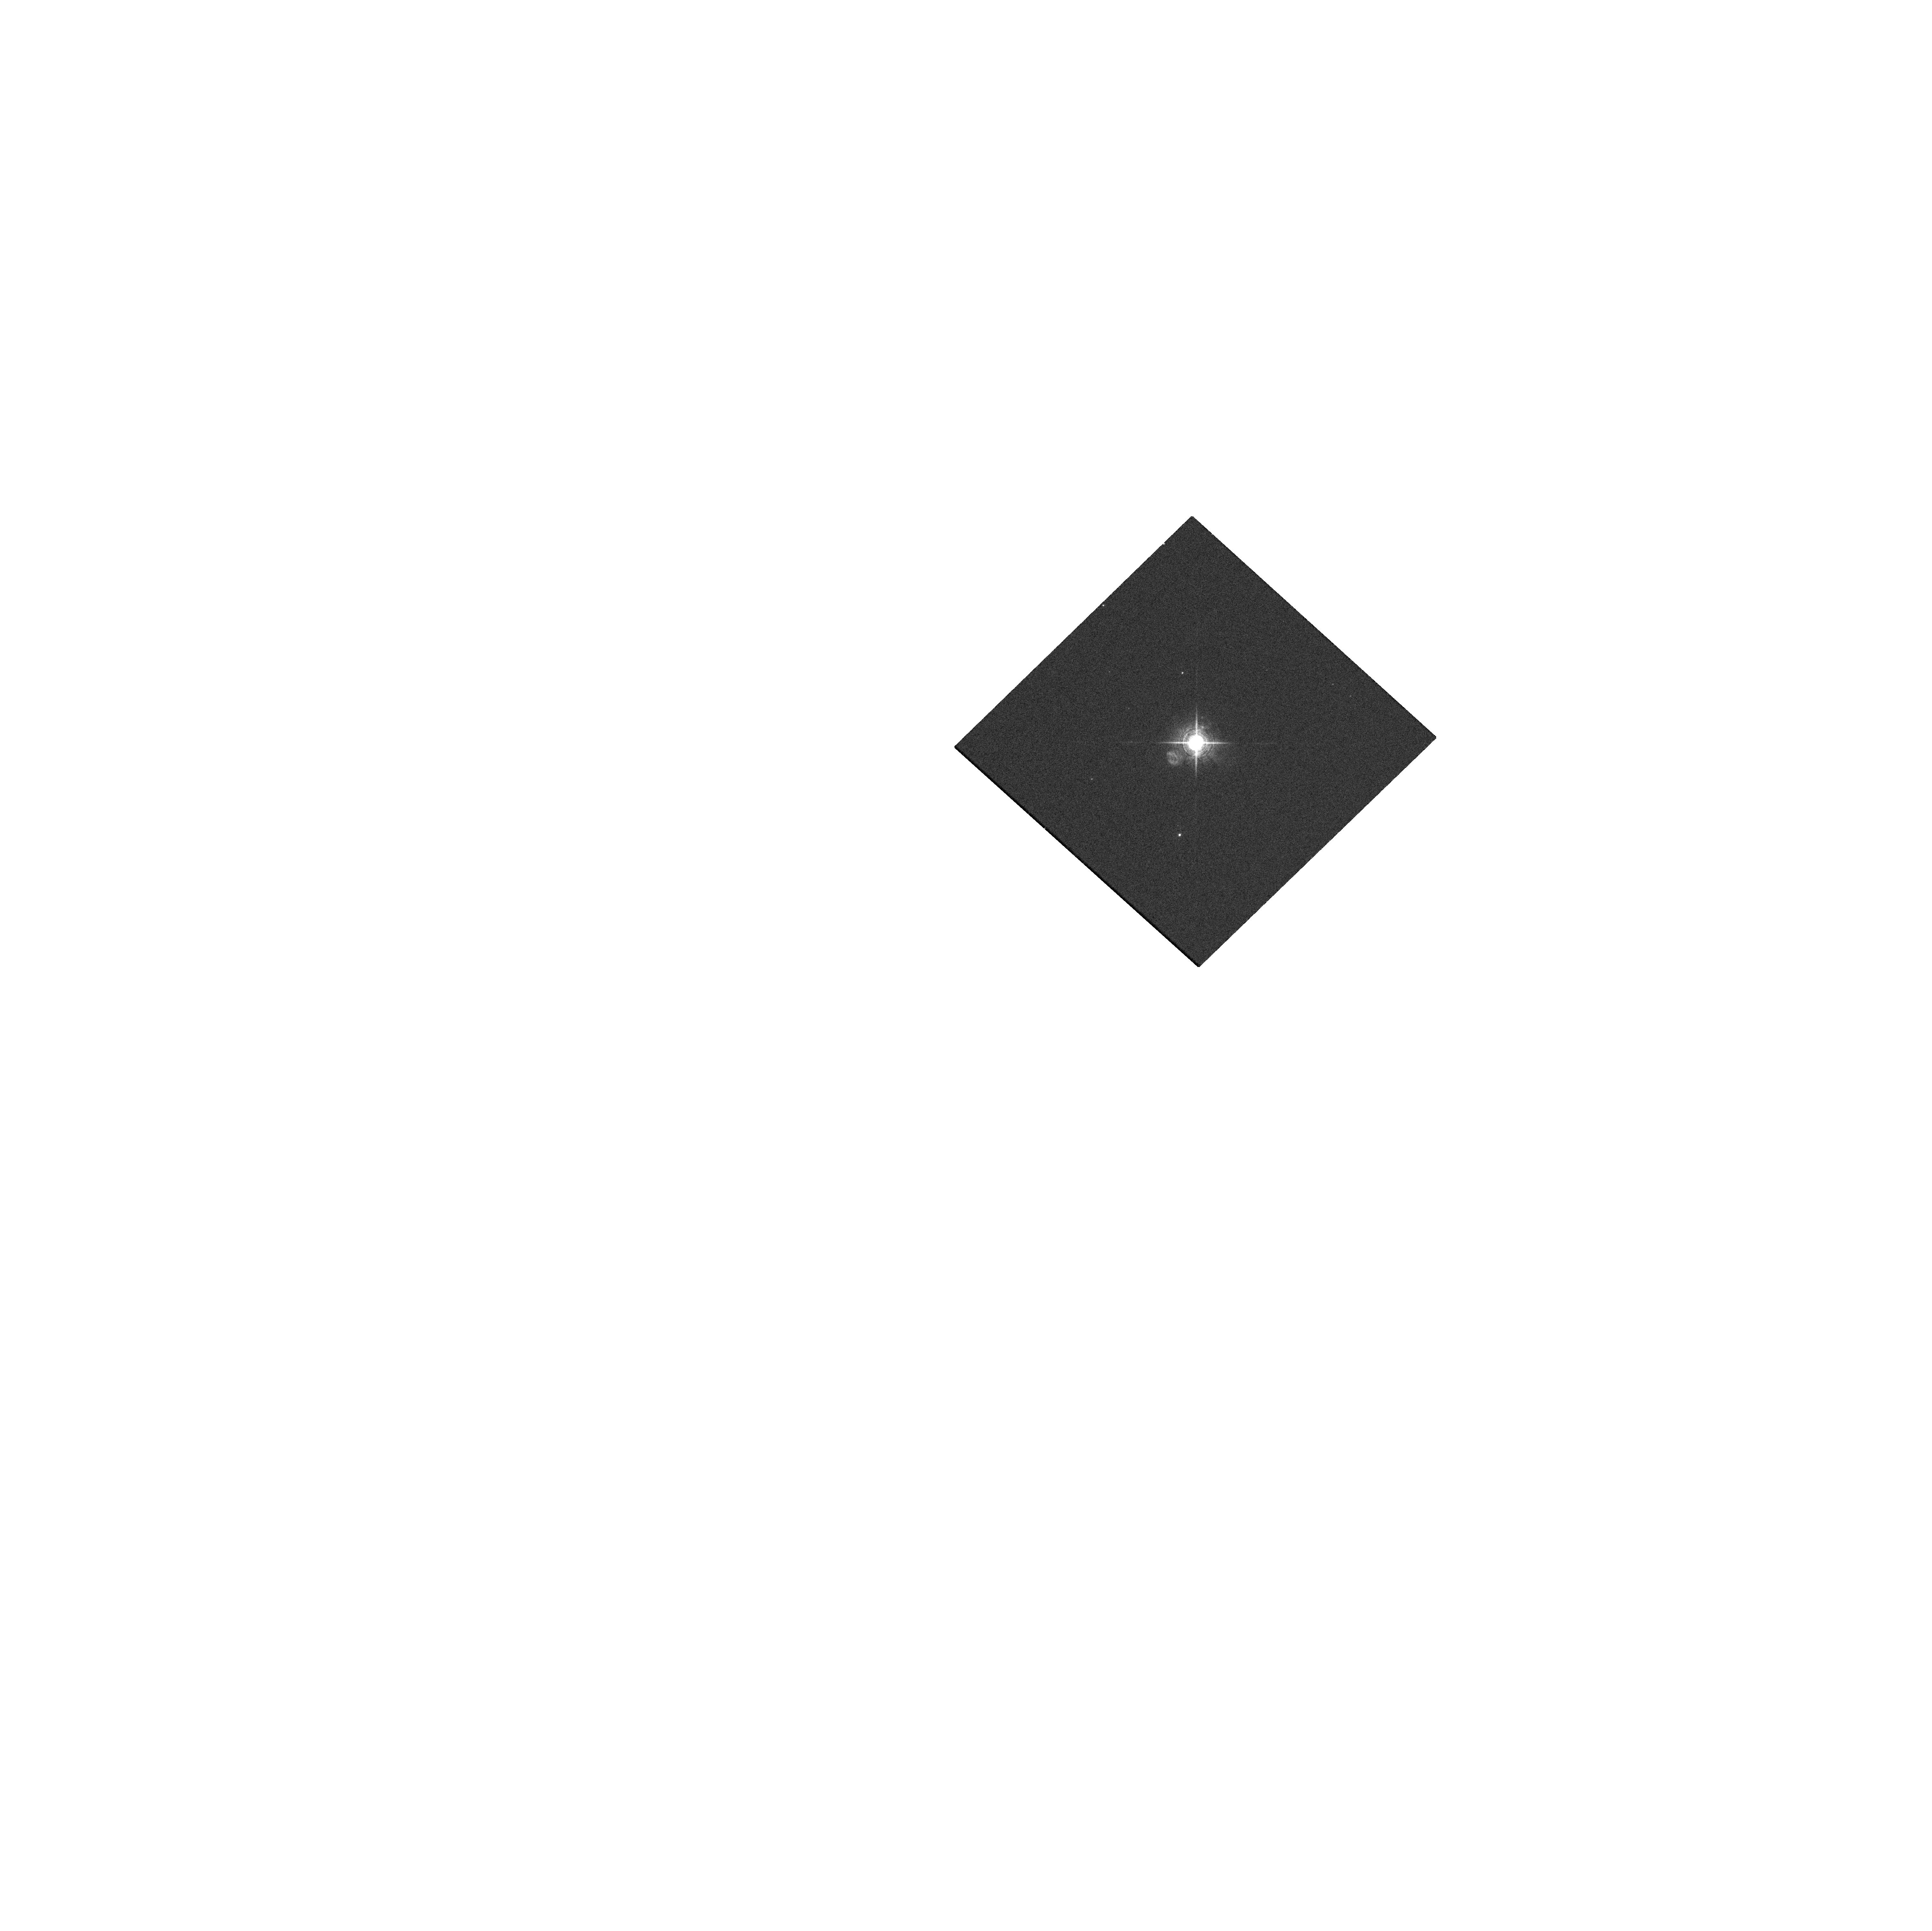
Target: HM-SGE. Instrument: WFC3/UVIS. Filter: F656N. Exposure: 1 min. Observation ID: hst_16492_01_wfc3_uvis_f656n_iej501

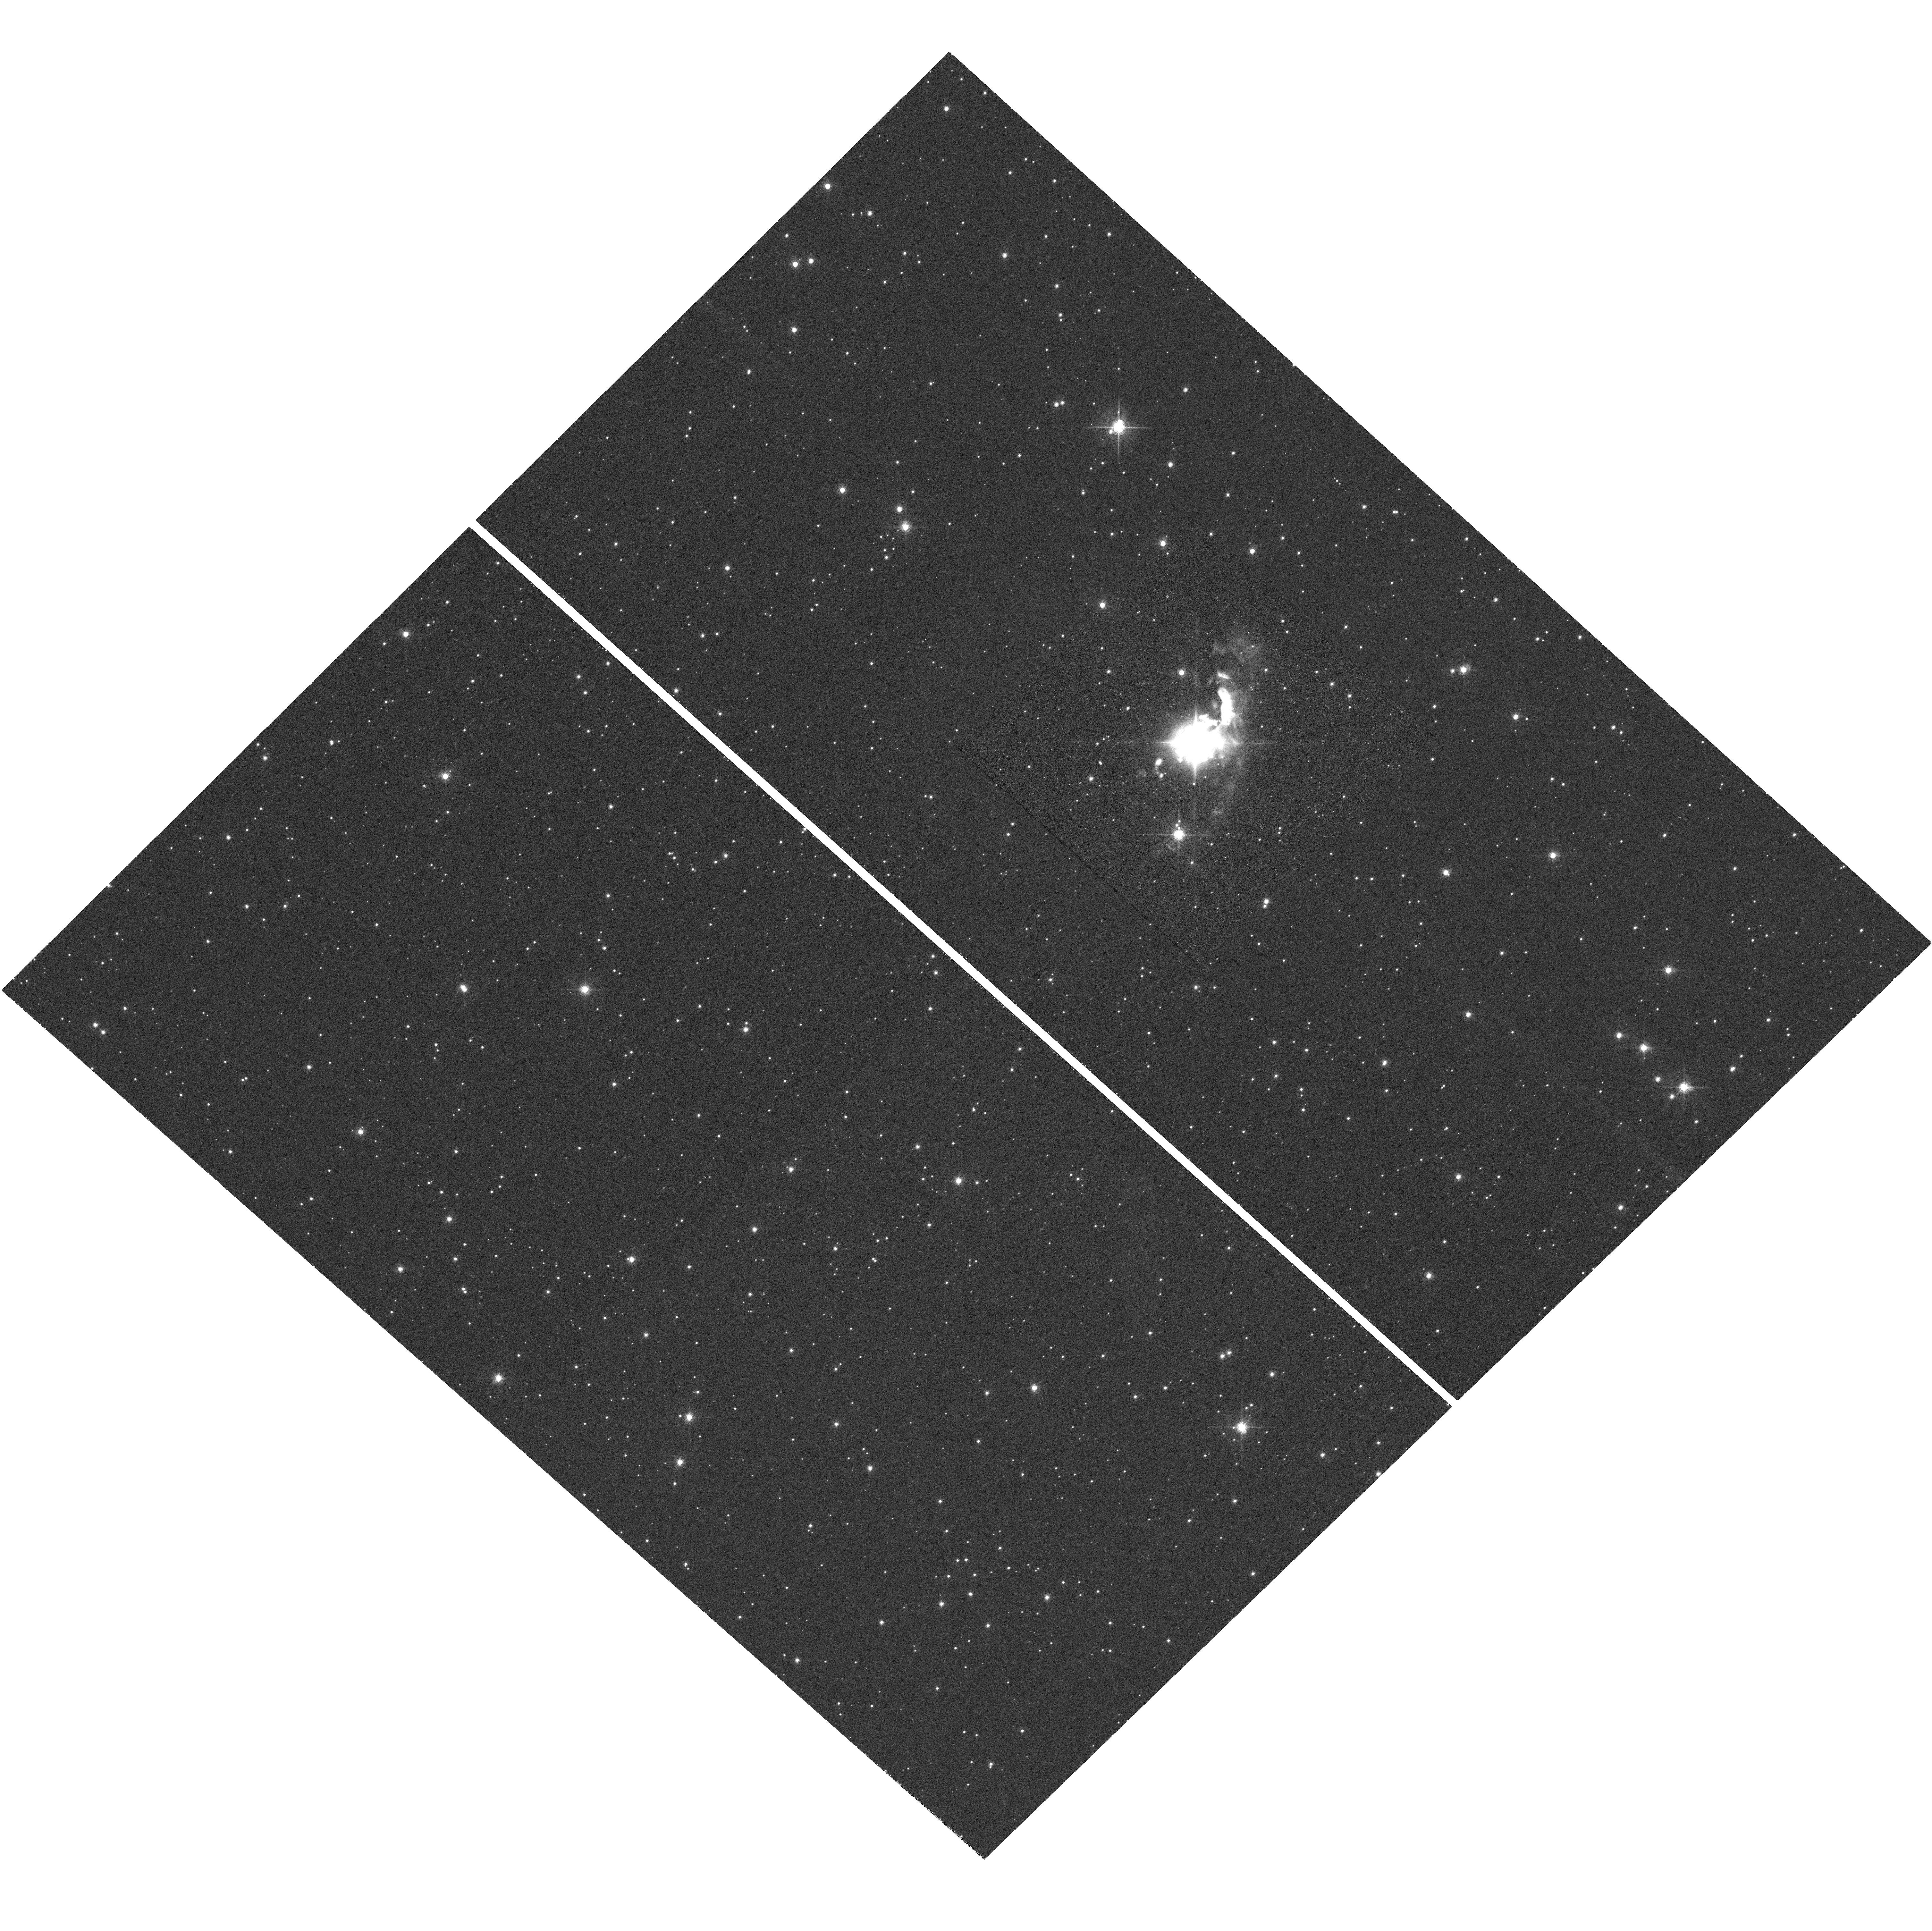
Target: HM-SGE. Instrument: WFC3/UVIS. Filter: F658N. Exposure: 1.1 h. Observation ID: hst_16492_01_wfc3_uvis_f658n_iej501

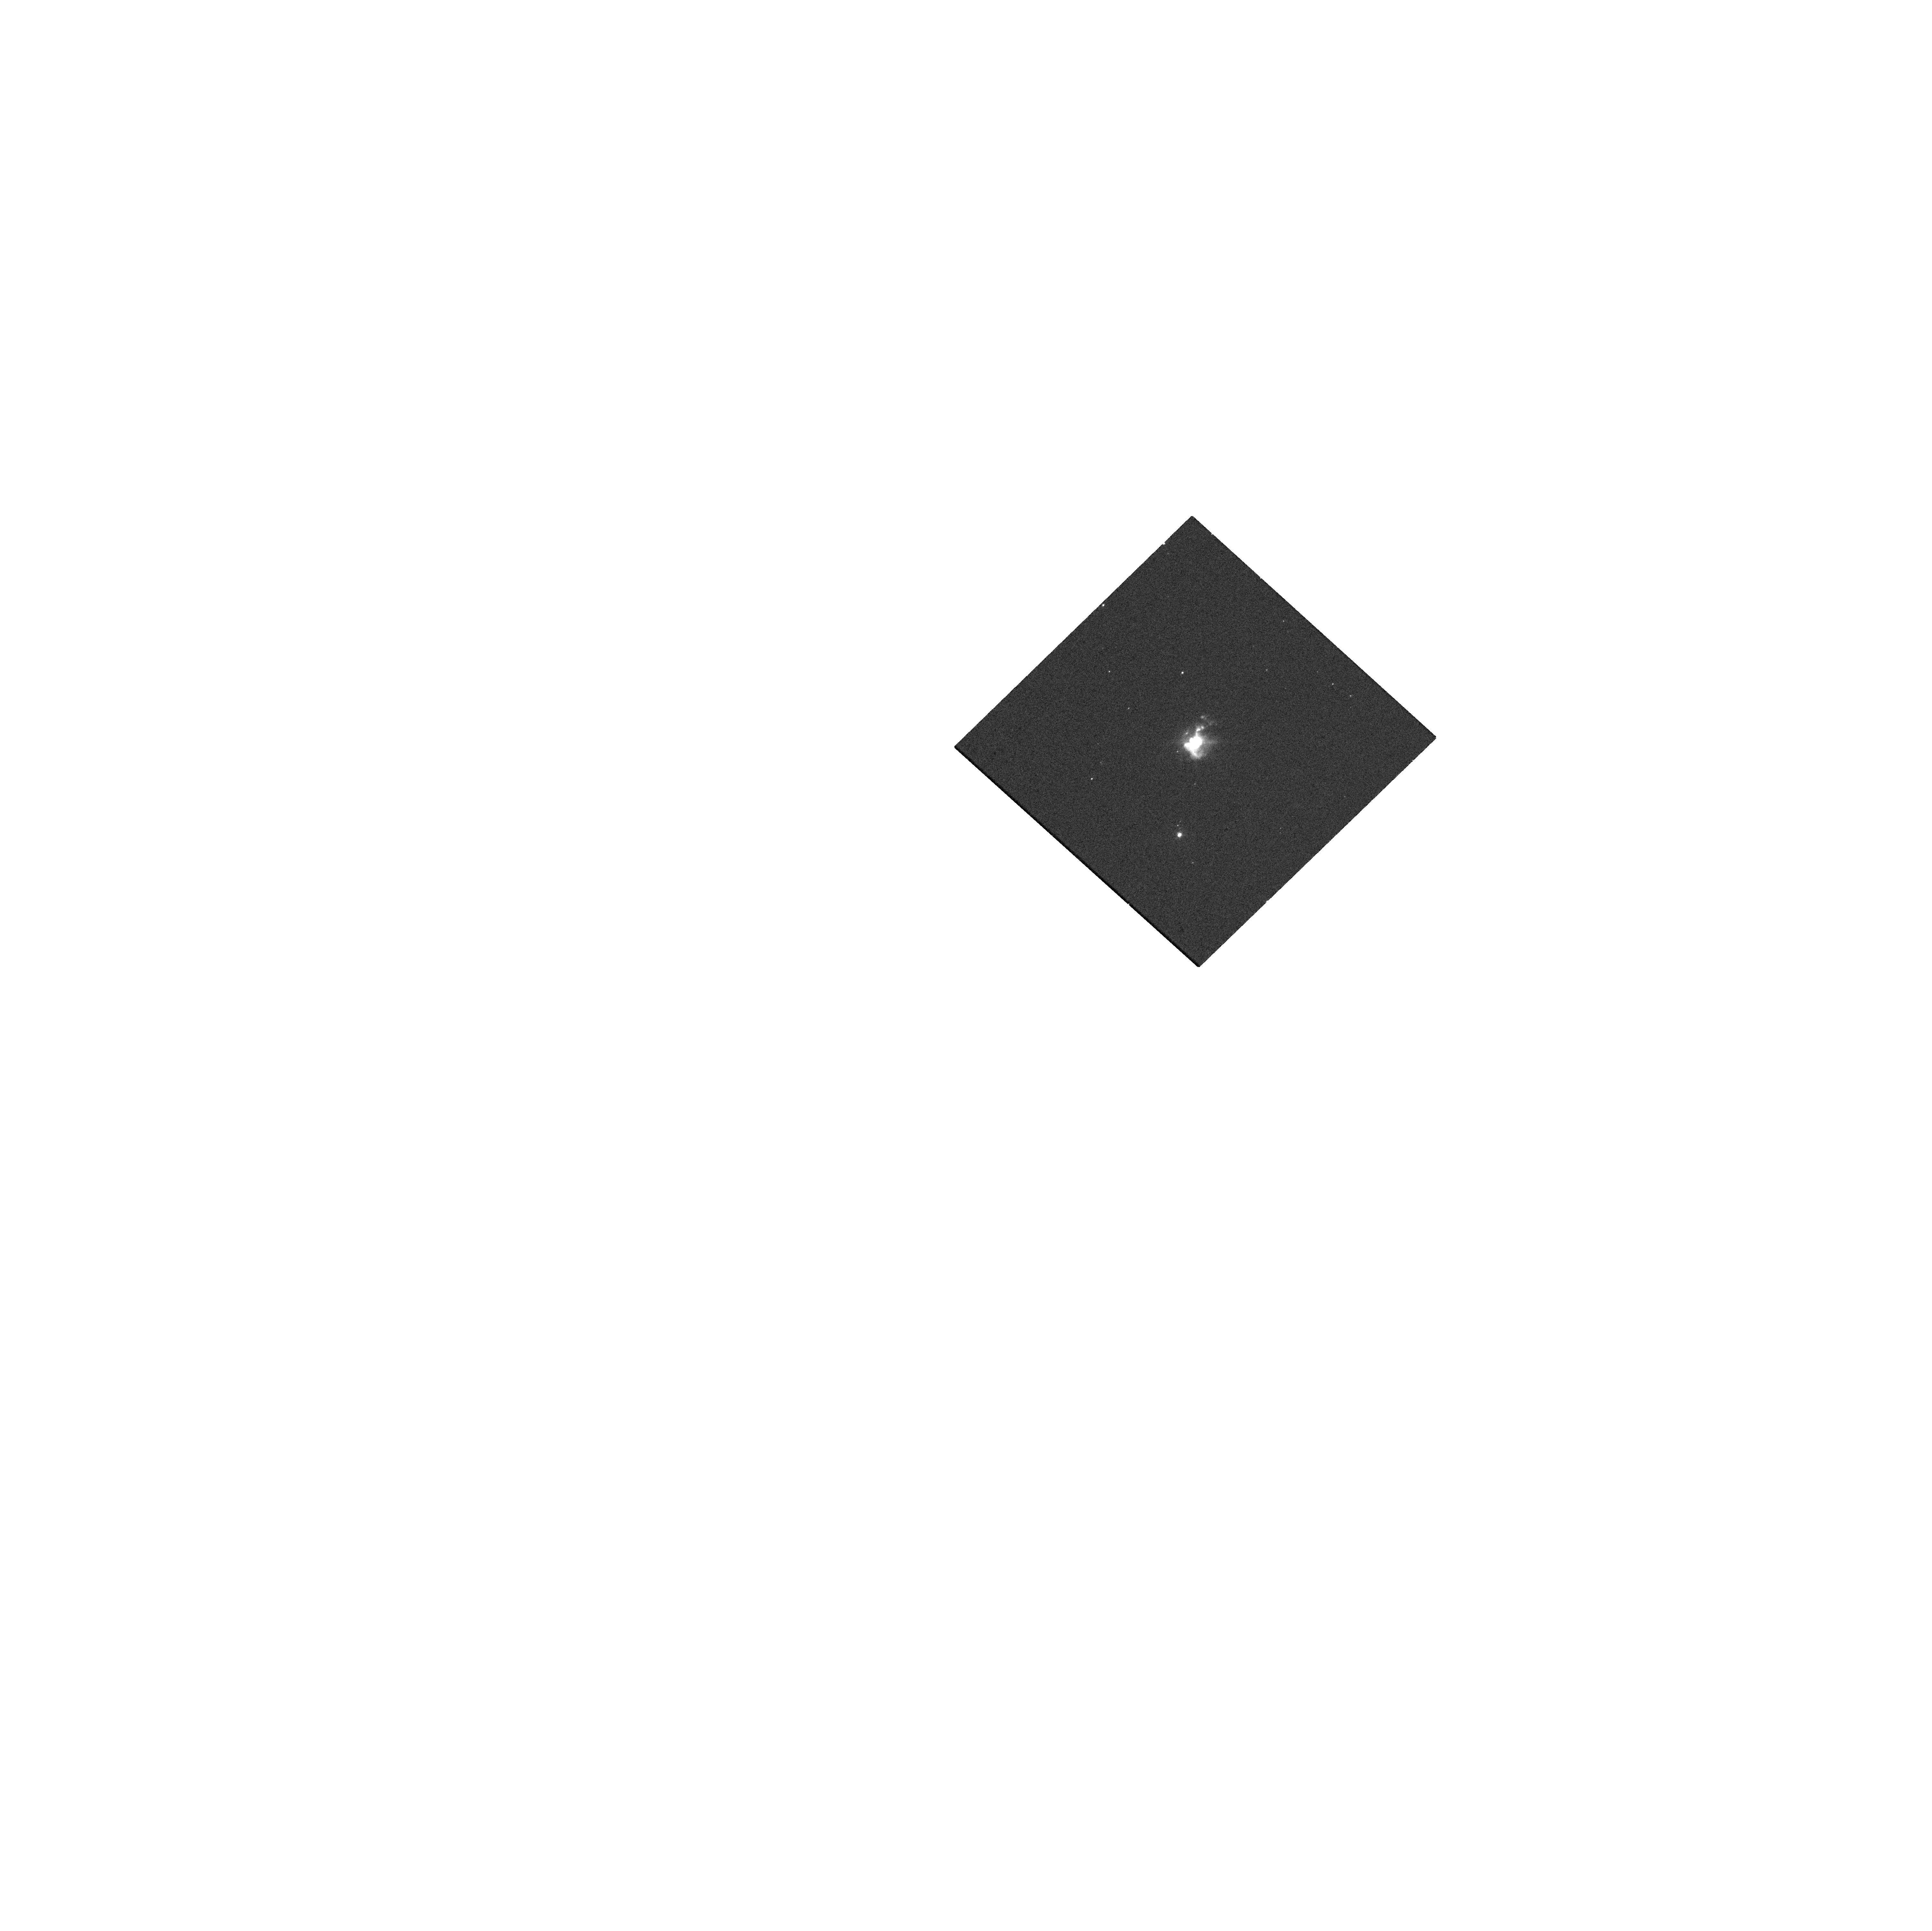
Target: HM-SGE. Instrument: WFC3/UVIS. Filter: F502N. Exposure: 1 min. Observation ID: hst_16492_01_wfc3_uvis_f502n_iej501

SOFIA and HST Multi-wavelength Study of the Symbiotic Mira HM Sge (PI: Goldman, Steven)

To showcase the capabilities of evolved-star science using the instrument modes of SOFIA and the Hubble Space Telescope (HST), we propose to use FORCAST and EXES aboard SOFIA, and WFC3 and COS aboard HST to probe the quickly-evolving symbiotic system HM Sge. We will use SOFIA to probe the dust and the kinematics of the dense circum-stellar material, and HST to map the gas in the inner nebula and probe the shocked emission. These observations will provide a public dataset that can be used to anchor future observations of HM Sge, a post-outburst symbiotic Mira that displays a wide and diverse range of active astrophysical phenomena. The observations will also demonstrate the possibilities for future observations of other evolved-star systems.